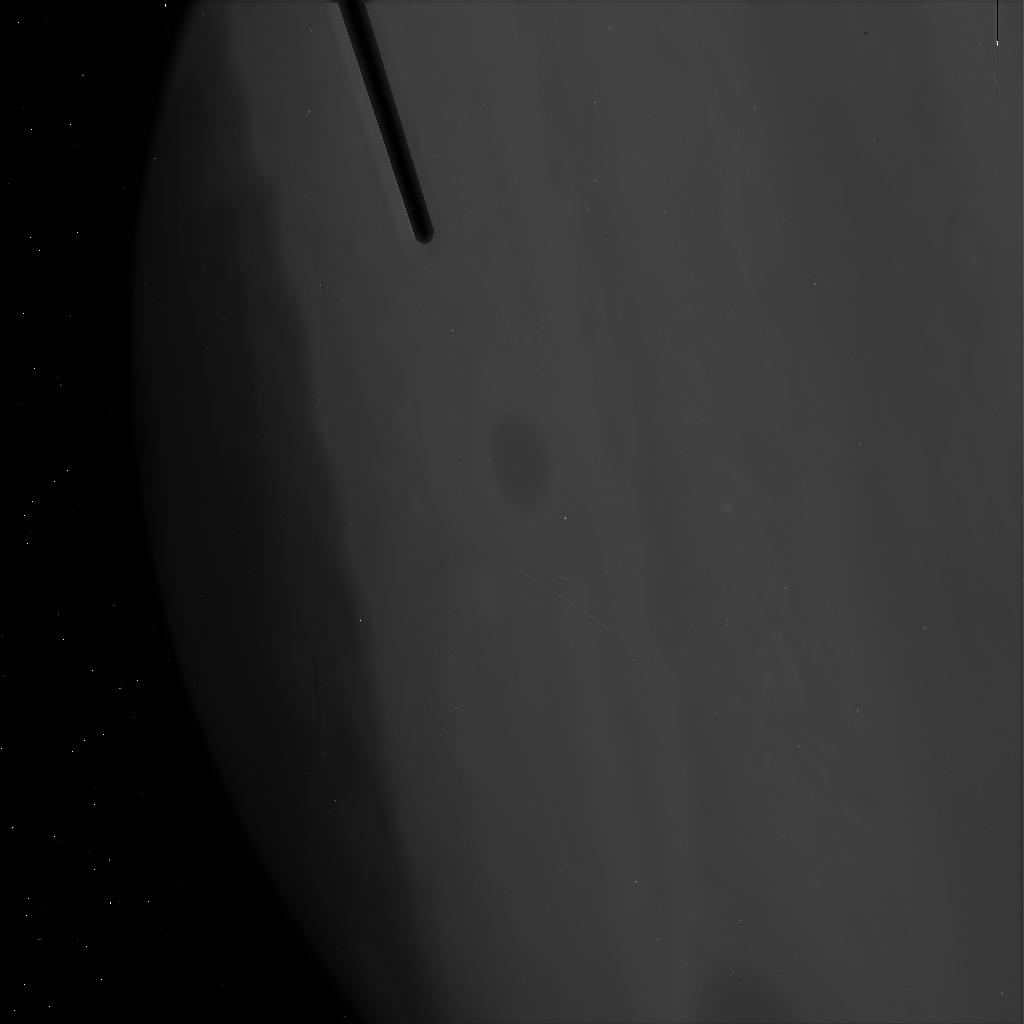
Target: JUPITER-RED-OVAL. Instrument: ACS/HRC. Filter: F220W. Exposure: 4 min. Observation ID: j9mj01i8q

Rapid Response: Jupiters White Oval Turns Red (PI: Simon, Amy)

In the late 1930s, bright white clouds expanded and encircled Jupiter's southern hemisphere in a band near 33 degrees south planetographic latitude. As it cleared, the clouds collapsed into three large anticyclonic storms later named the White Ovals. These three storms were second in size only to the Great Red Spot, but unlike their larger counterpart, were covered with white clouds. In the mid to late 1990s these storms suddenly approached each other very closely, resulting in the 1998 merger of two of the storms. In 2000, the third oval also merged, leaving one remaining large White Oval. Early in 2006, amateur observers noted that the oval appeared to be changing in appearance and turning red. While small red spots do appear on Jupiter from time to time, they usually form as a colored spot, cloud over, and become white, rather than the opposite. We wish to observe this unexpected, and unprecedented, color change with ACS to compare to similar ACS observations that serendipitously observed the oval in January 2005 and to recent and upcoming ground-based observations. The ACS HRC observations would be the highest spatial resolution possible, while also offering a unique range of filters from the near UV to the near IR. Using the two ACS datasets, we will compare the vertical structure of the storm to determine how the mass loading of the clouds may have changed. This is useful in determining local energetics and dynamics, which play a strong role in the overall energy balance of the planet. Understanding these mechanisms on the giant planets will also help us to better model the atmospheres of unresolved extrasolar giant planets.